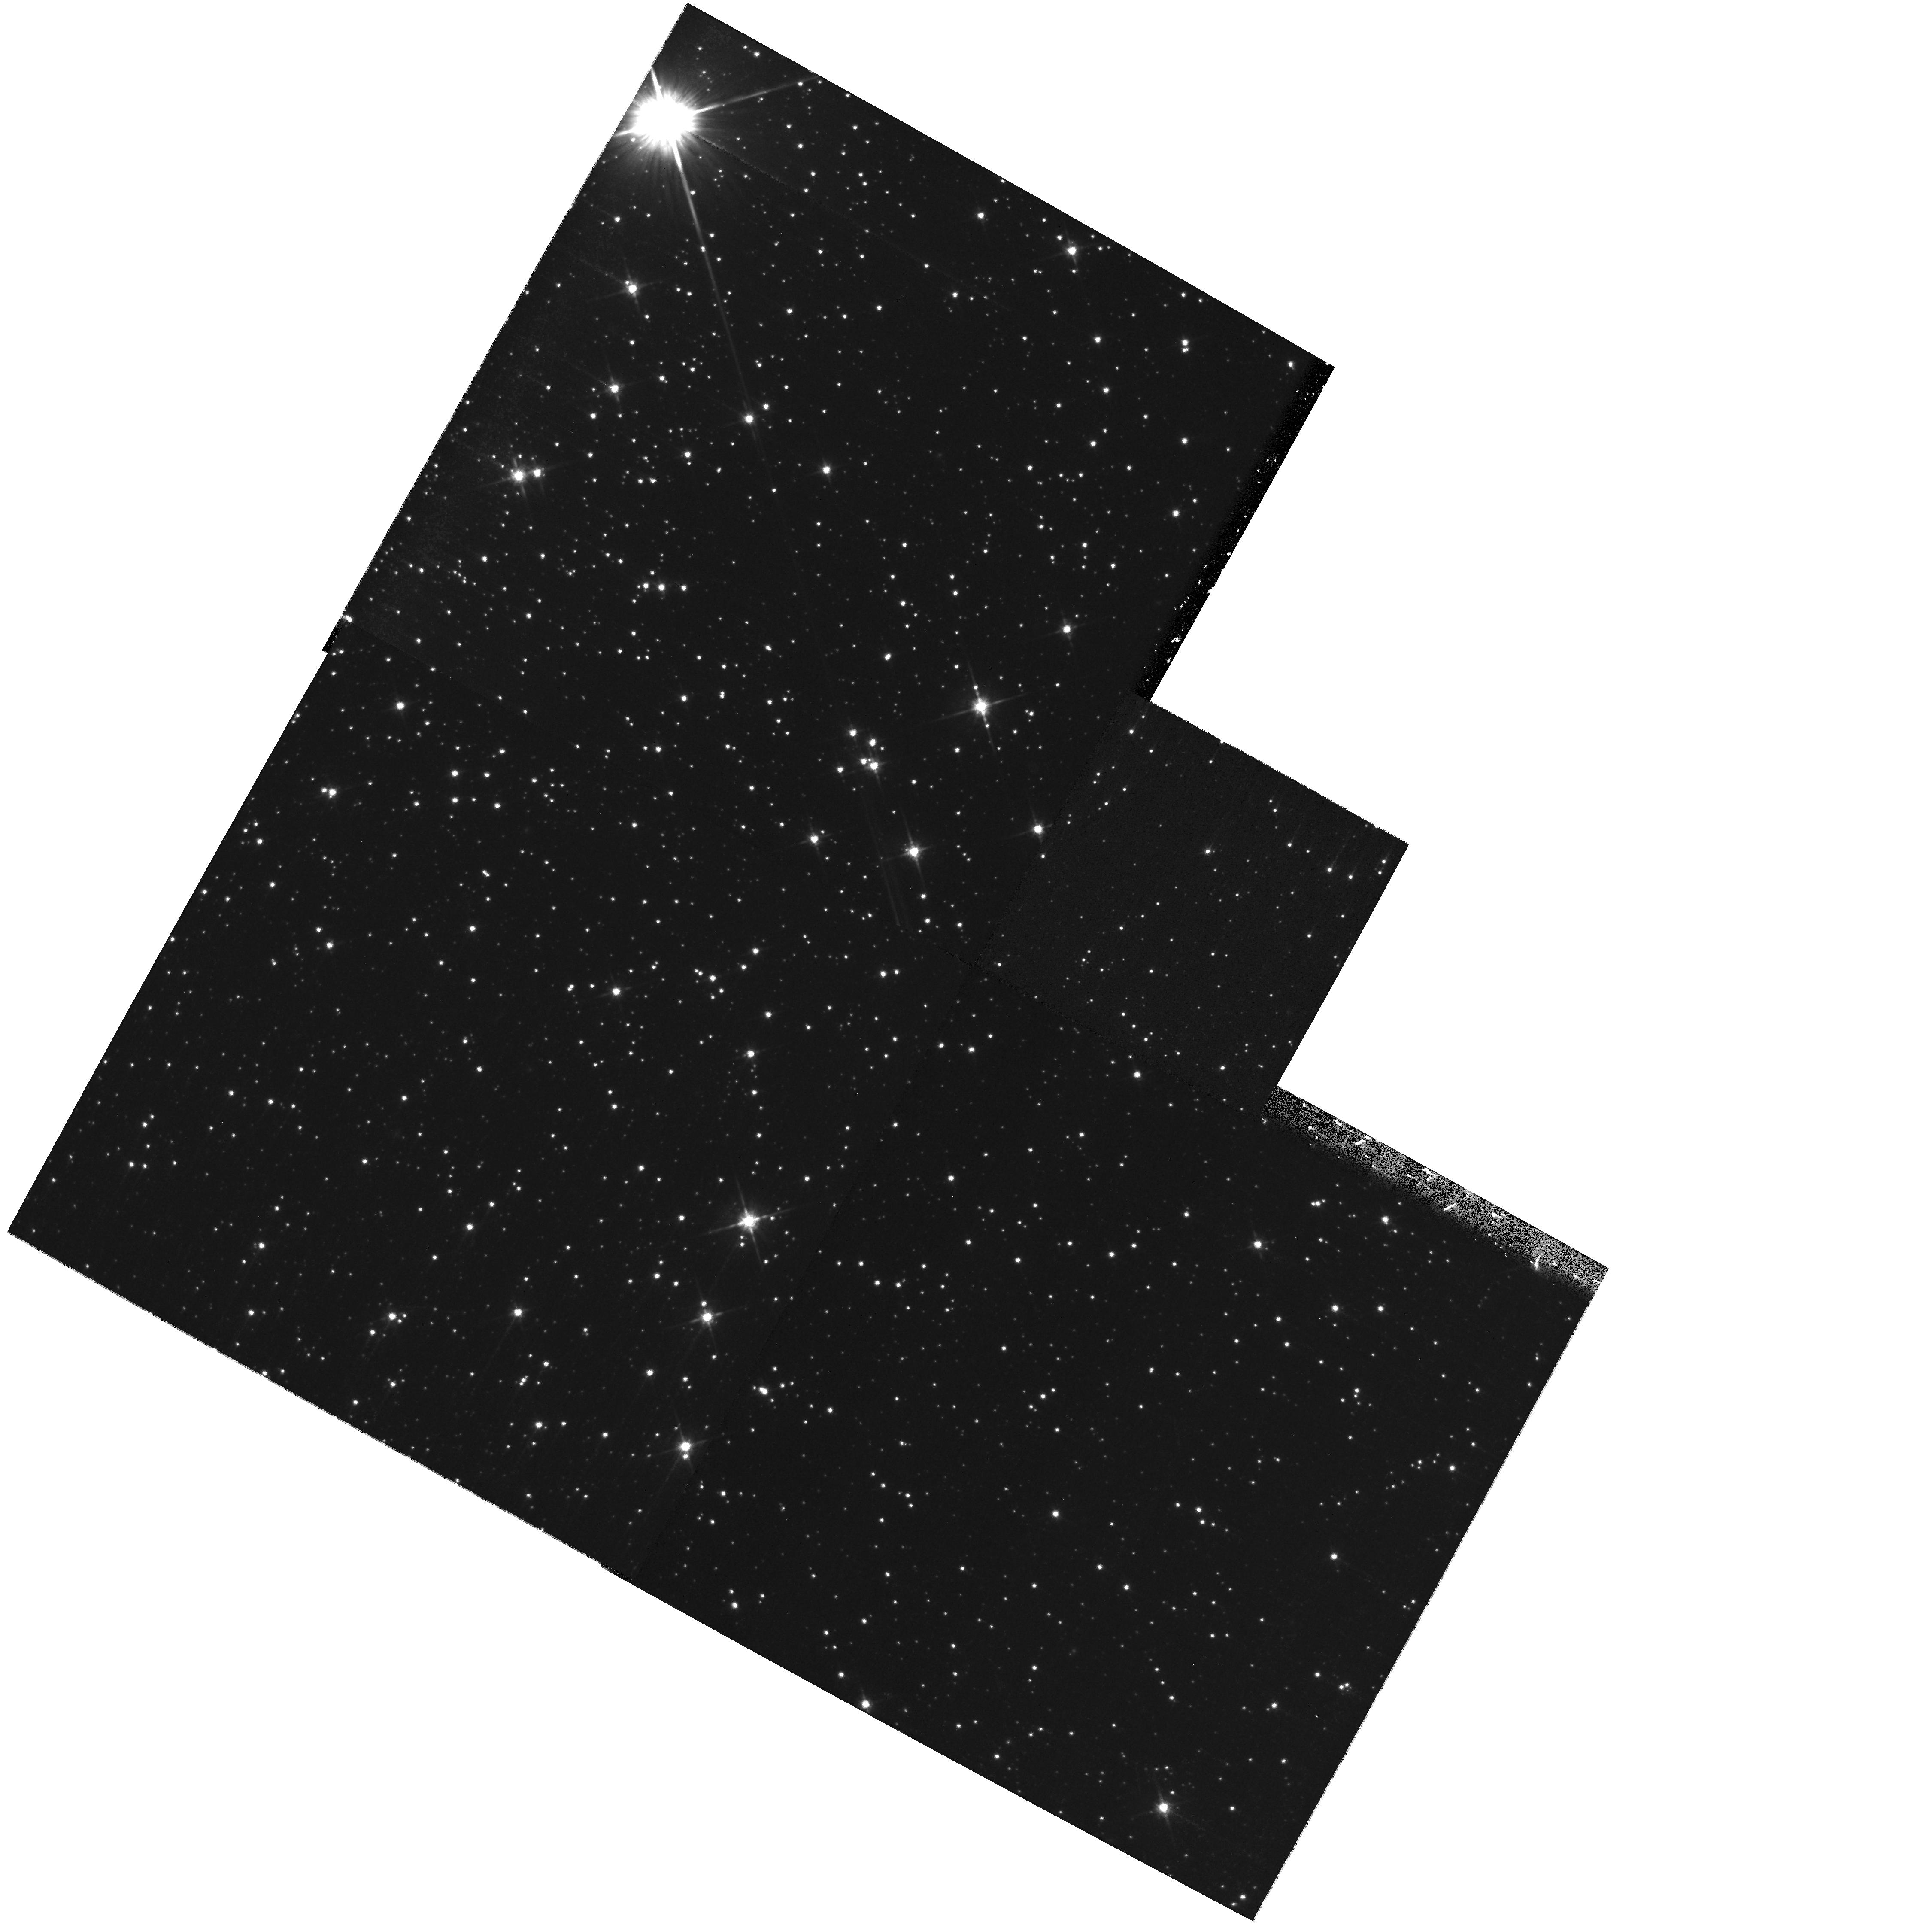
Target: NGC5139-POS2. Instrument: WFPC2/PC. Filter: F814W. Exposure: 12 min. Observation ID: hst_10777_22_wfpc2_pc_f814w_u9l422

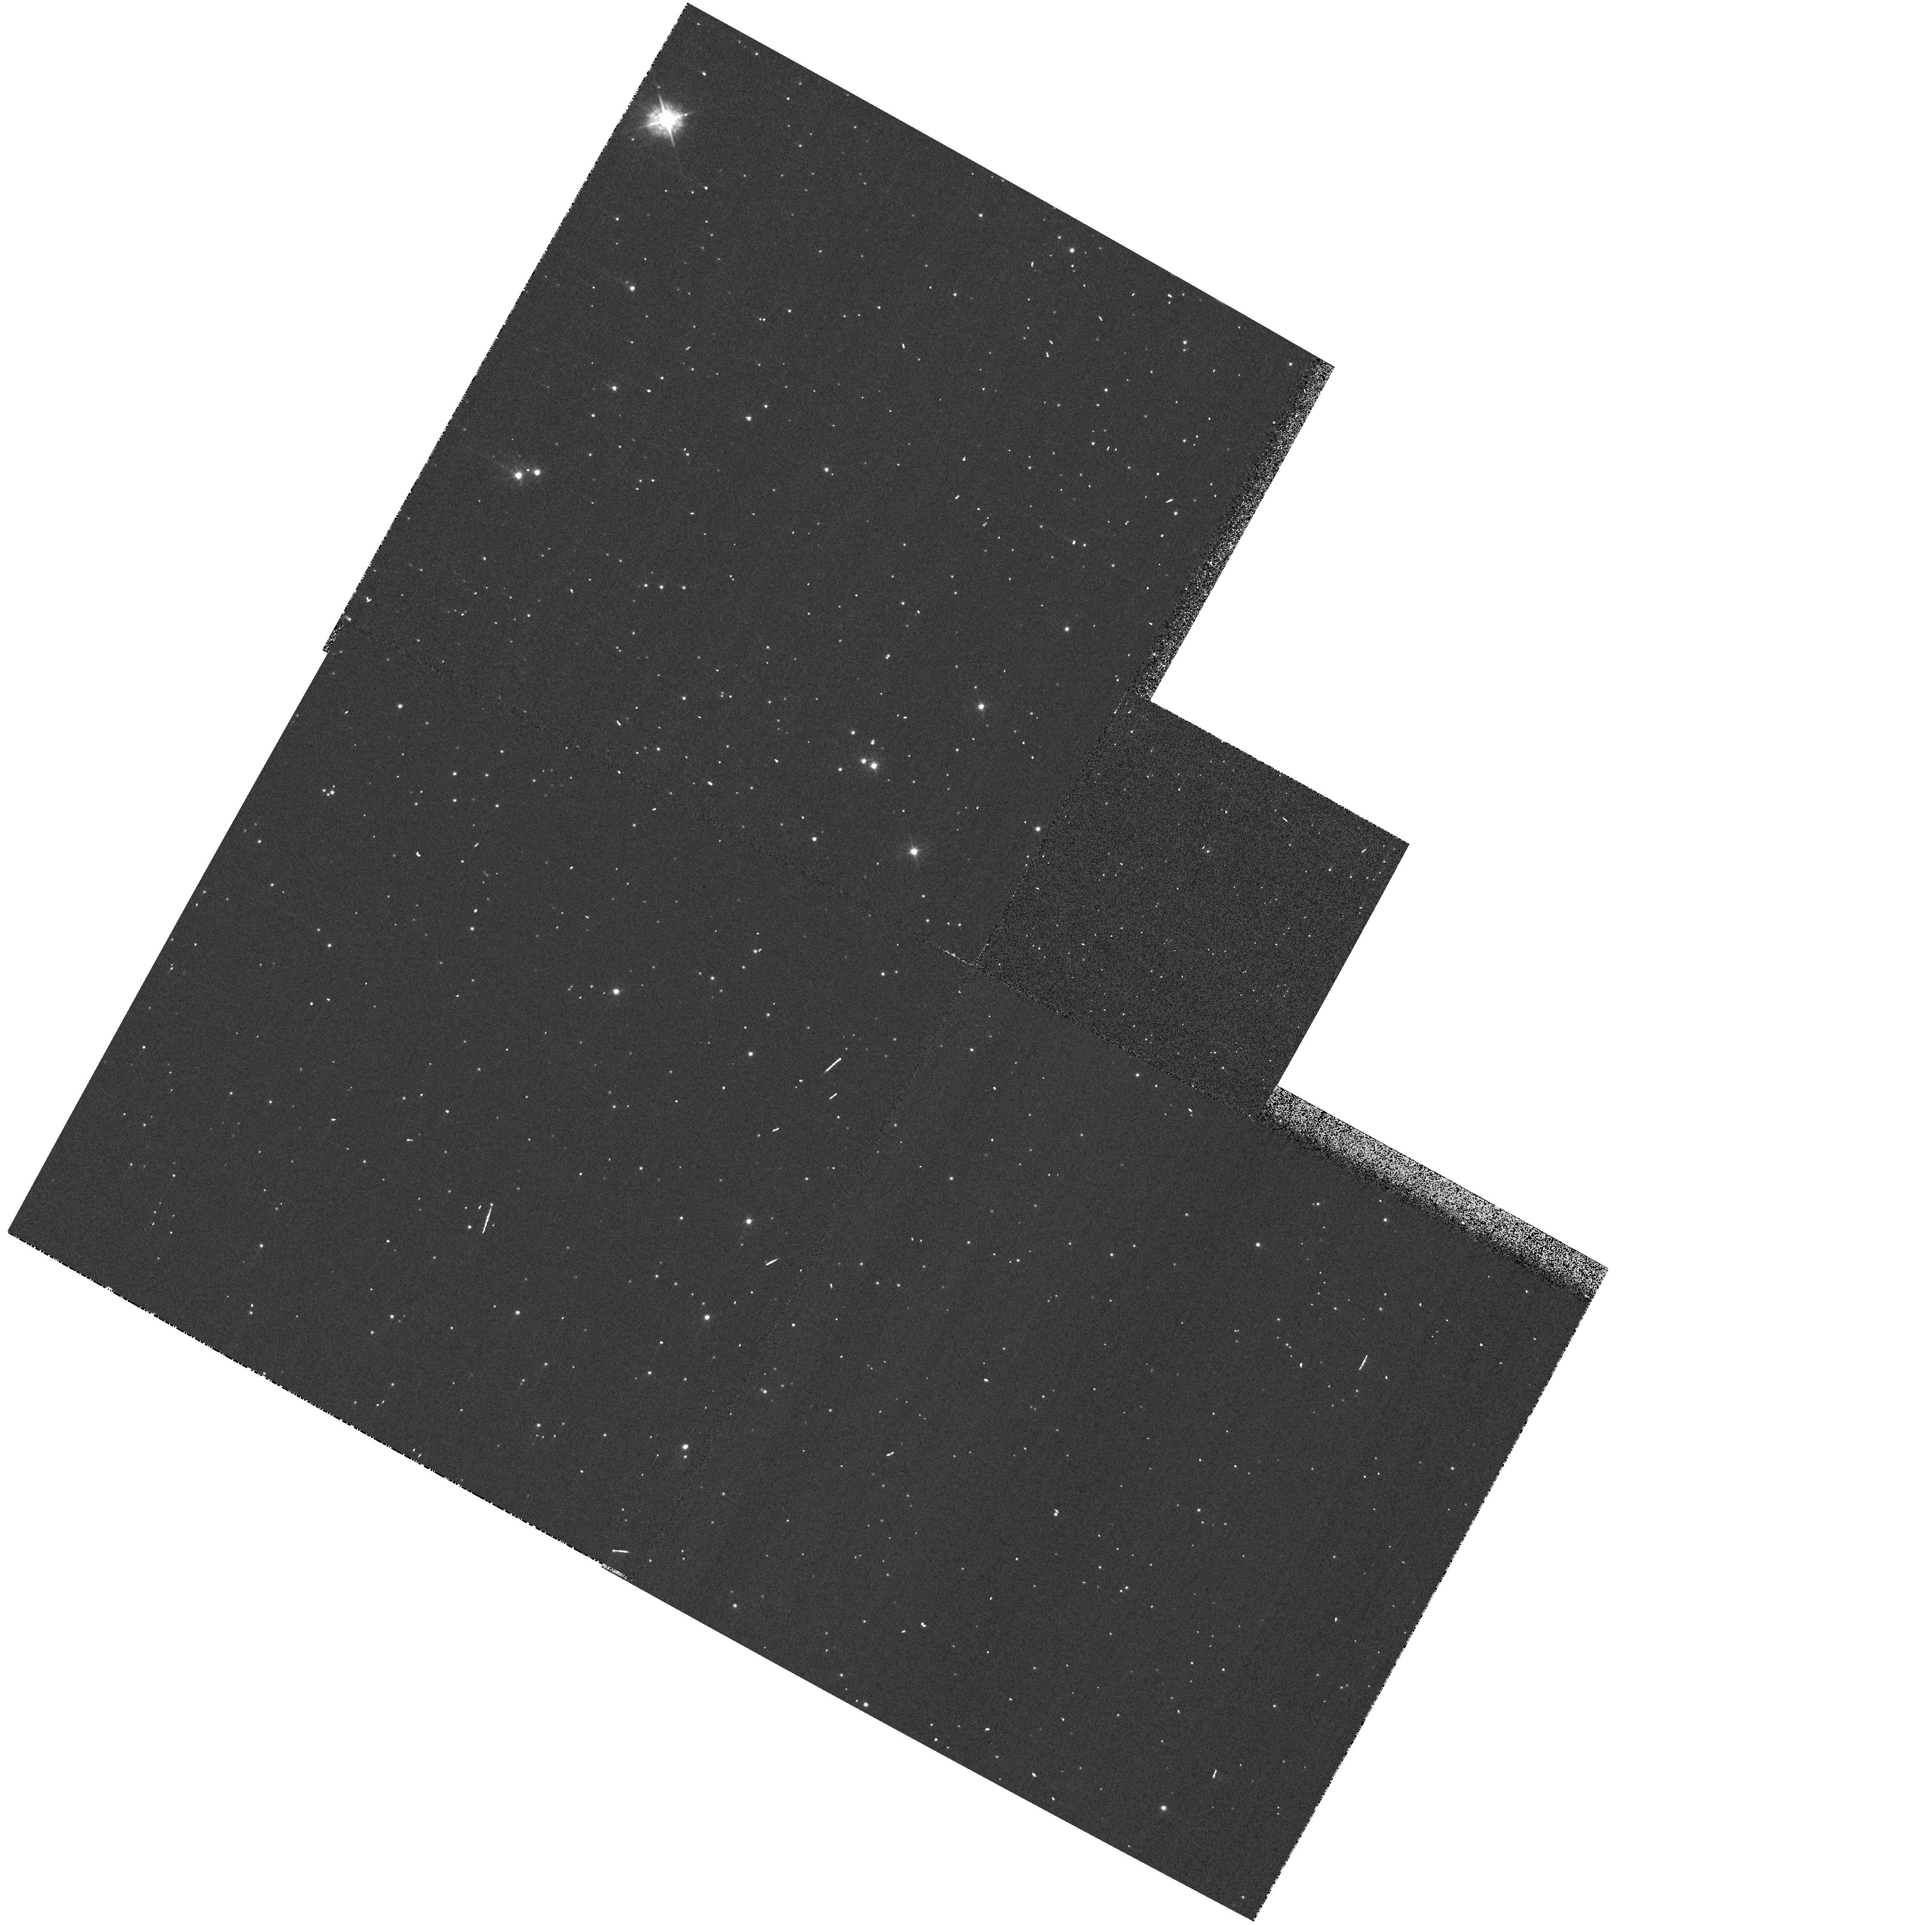
Target: NGC5139-POS2. Instrument: WFPC2/PC. Filter: F439W. Exposure: 1 min. Observation ID: hst_10777_22_wfpc2_pc_f439w_u9l422

WFPC2 WF4 Bay 1 Temperature Reduction Test #1 (PI: Biretta, John A.)

A serious anomaly has been found in images from the WF4 CCD in WFPC2. The WF4 CCD bias level appears to have become unstable, resulting in sporadic images with either low or zero bias level. The severity and frequency of the problem is rapidly increasing, and it is possible that WF4 will soon become unusable if no work-around is found. The other three CCDs (PC1, WF2, and WF3) appear to be unaffected and continue to operate properly. This proposal tests methods to fix the problem by adjusting some temperatures inside WFPC2. 1 external and 24 internal orbits.